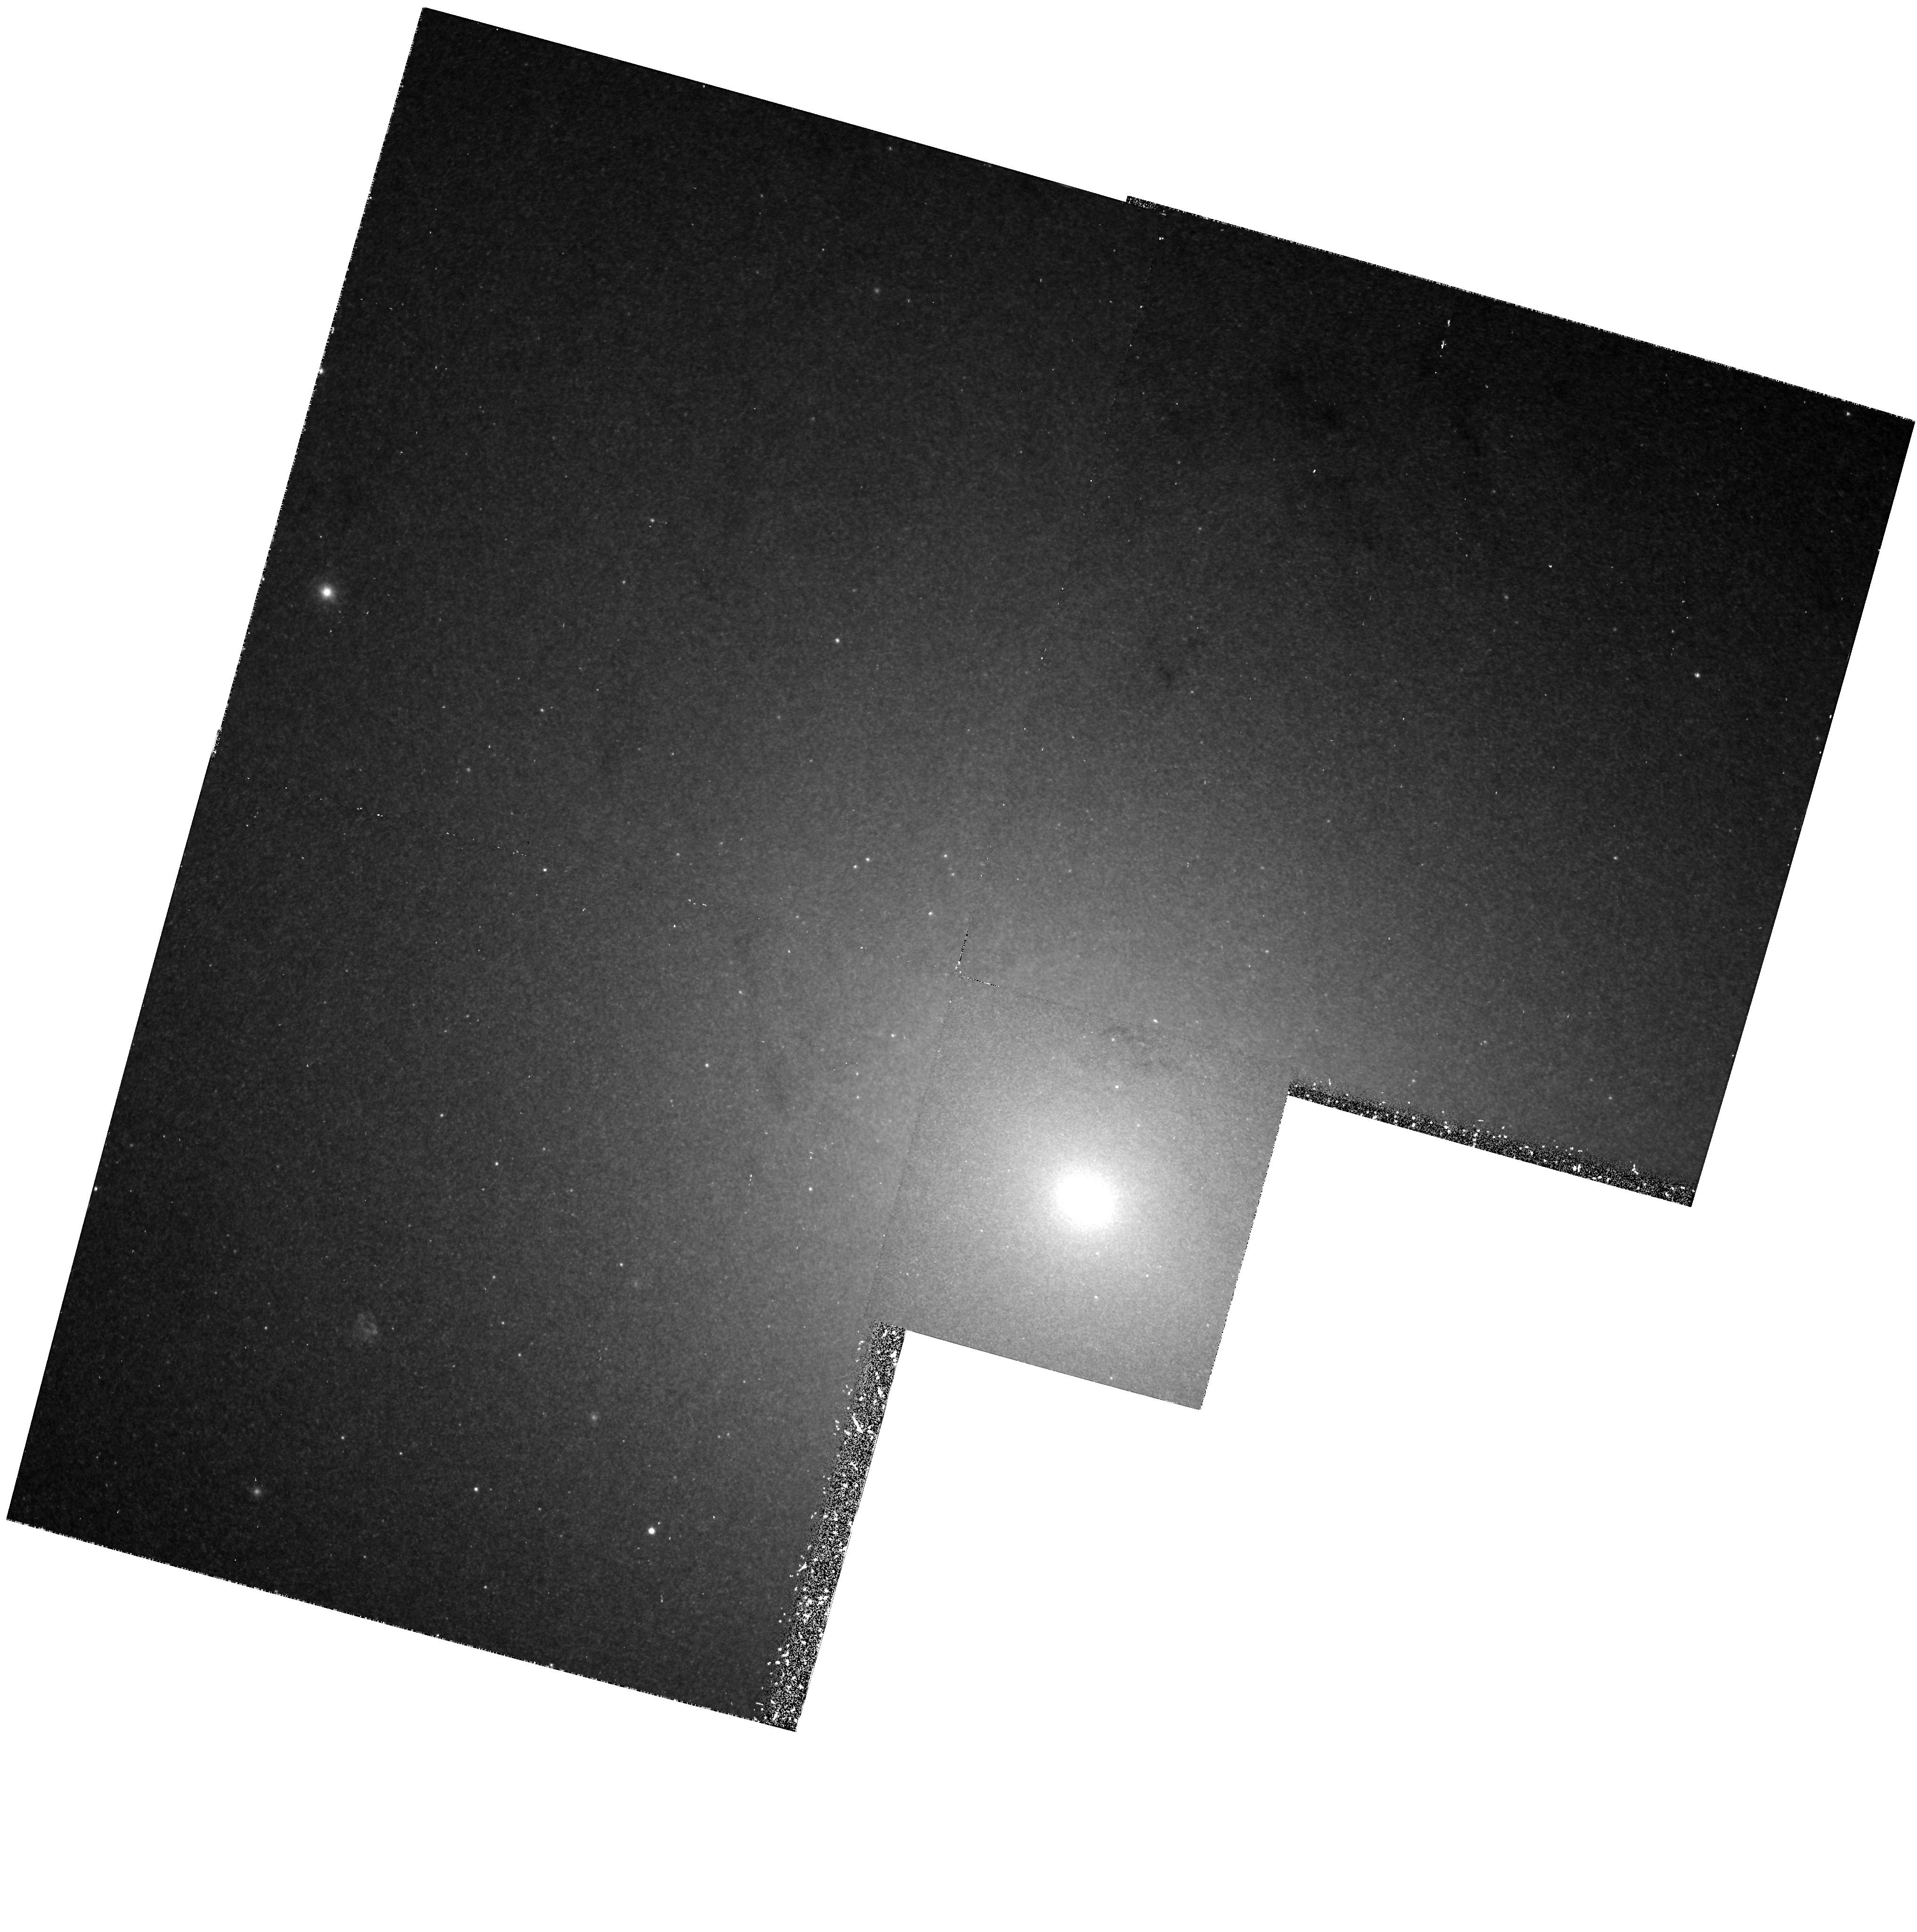
Target: NGC224
Instrument: WFPC2/PC
Filter: F656N
Exposure: 1 h
Observation ID: hst_5121_01_wfpc2_pc_f656n_u2c701

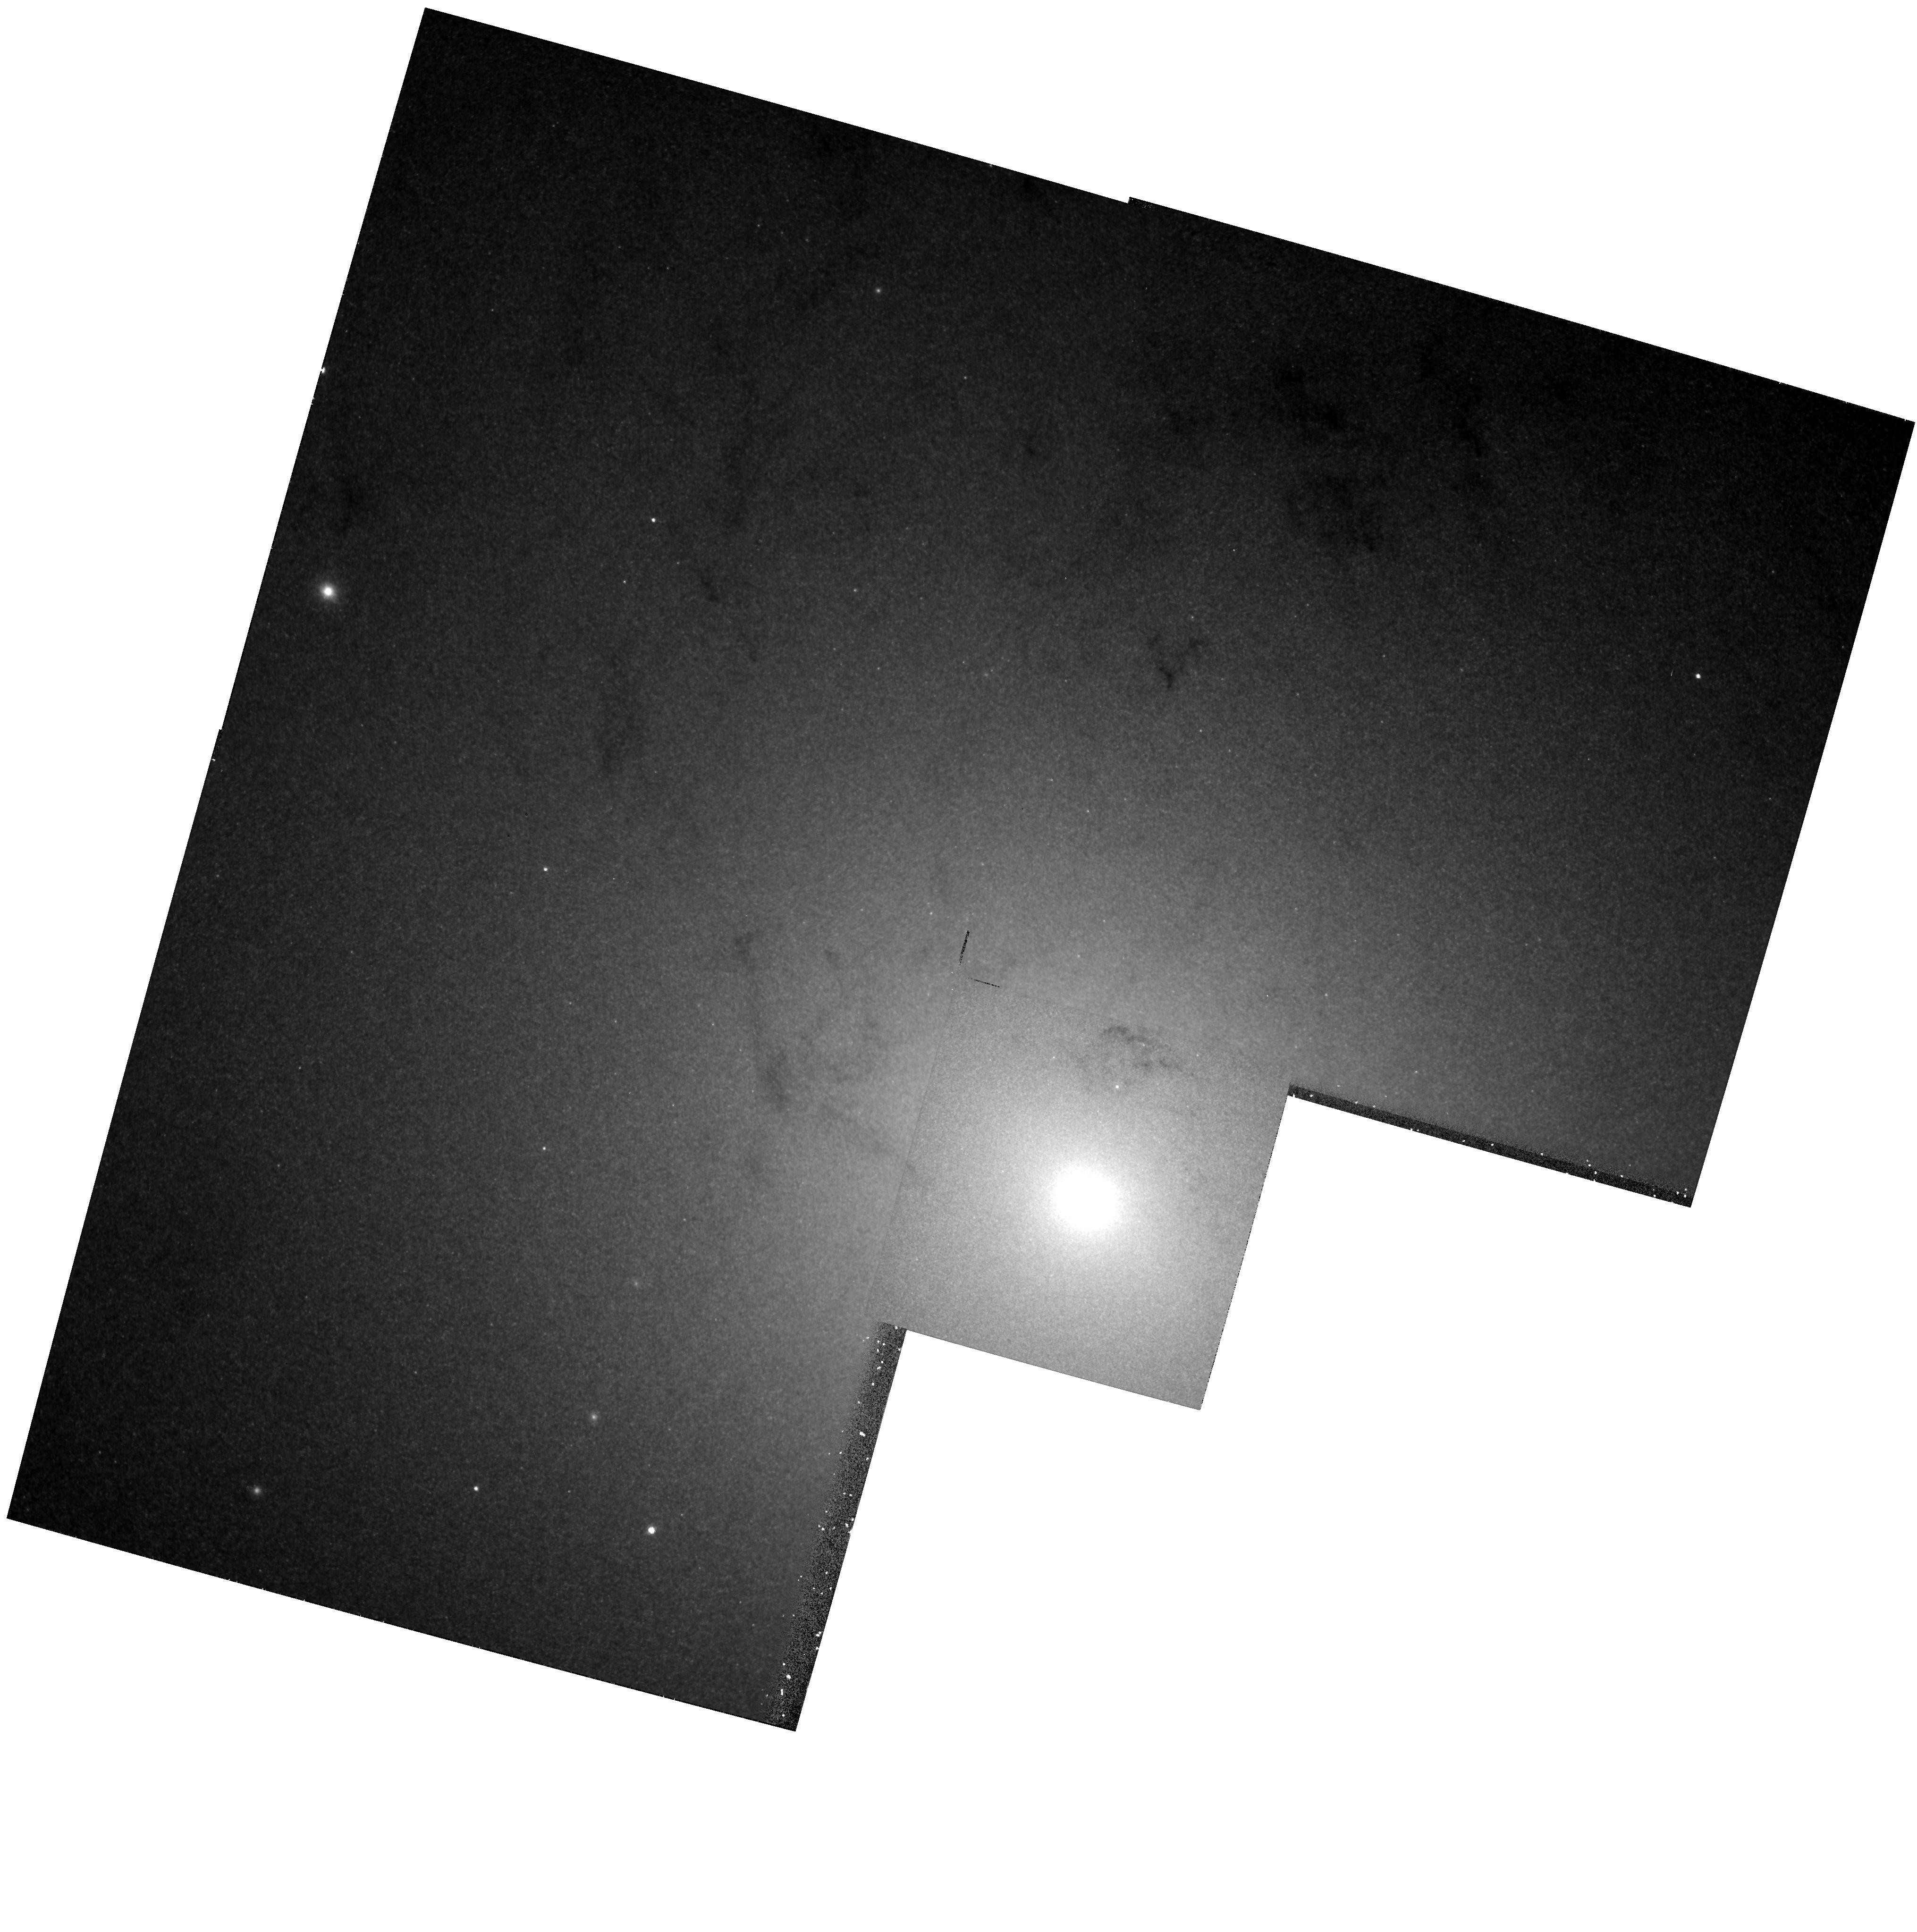
Target: NGC224
Instrument: WFPC2/PC
Filter: F547M
Exposure: 20 min
Observation ID: hst_5121_01_wfpc2_pc_f547m_u2c701

THE NUCLEUS OF NORMAL AND STARBURST GALAXIES (FOS 20): CYCLE 4 OBSERVATIONS (PI: Bohlin, Ralph C.)

Try to understand the energies of normal galactic nuclei. Are the main sources of ionizing radiation nonthermal, or due to a blue stellar population? High spatial resolution of ST is essential to this problem; FOS spectra can distinguish between a population of hot young stars or HB stars. Use the 0.3" aperture at any central point sources and off nucleus at the appropriate spot determined from WFPC data. Choose this spot within 1", along the major axis in accord with the techniques of FOS program 24, "Dynamics near Cores of Normal Galaxies."